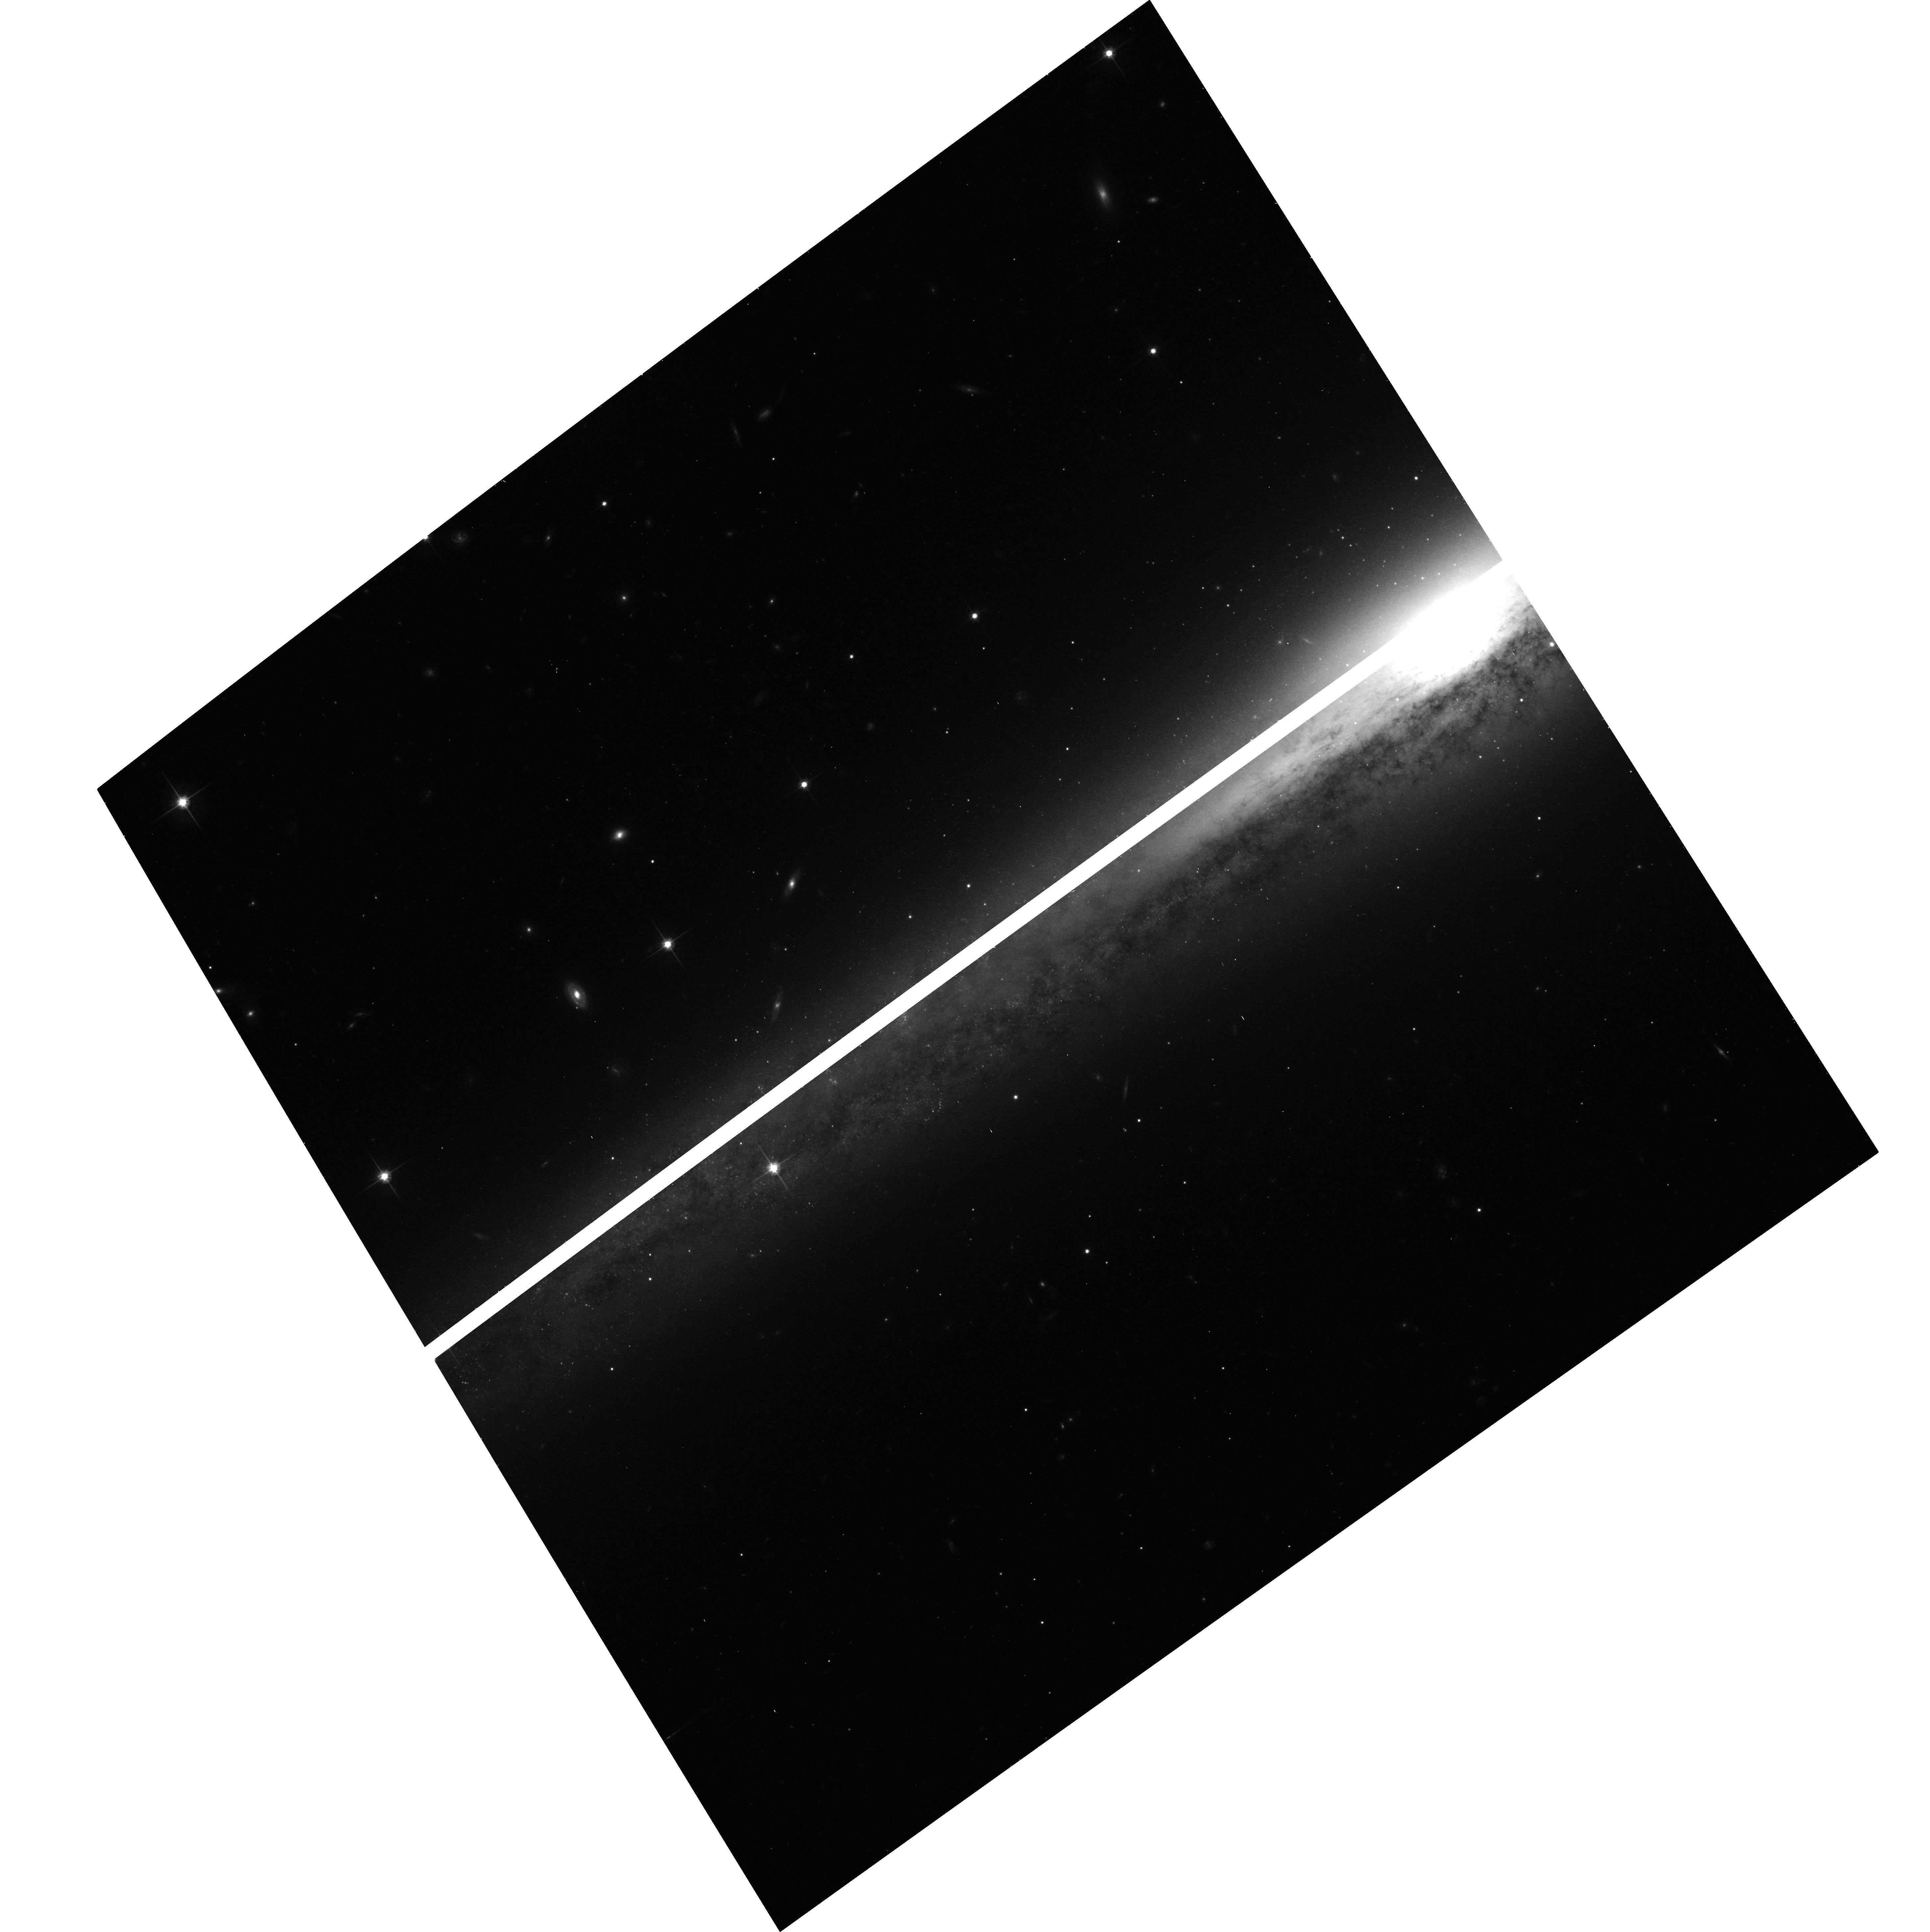
Target: NGC5170-POS2. Instrument: ACS/WFC. Filter: F814W. Exposure: 16 min. Observation ID: hst_9766_04_acs_wfc_f814w_j8o304

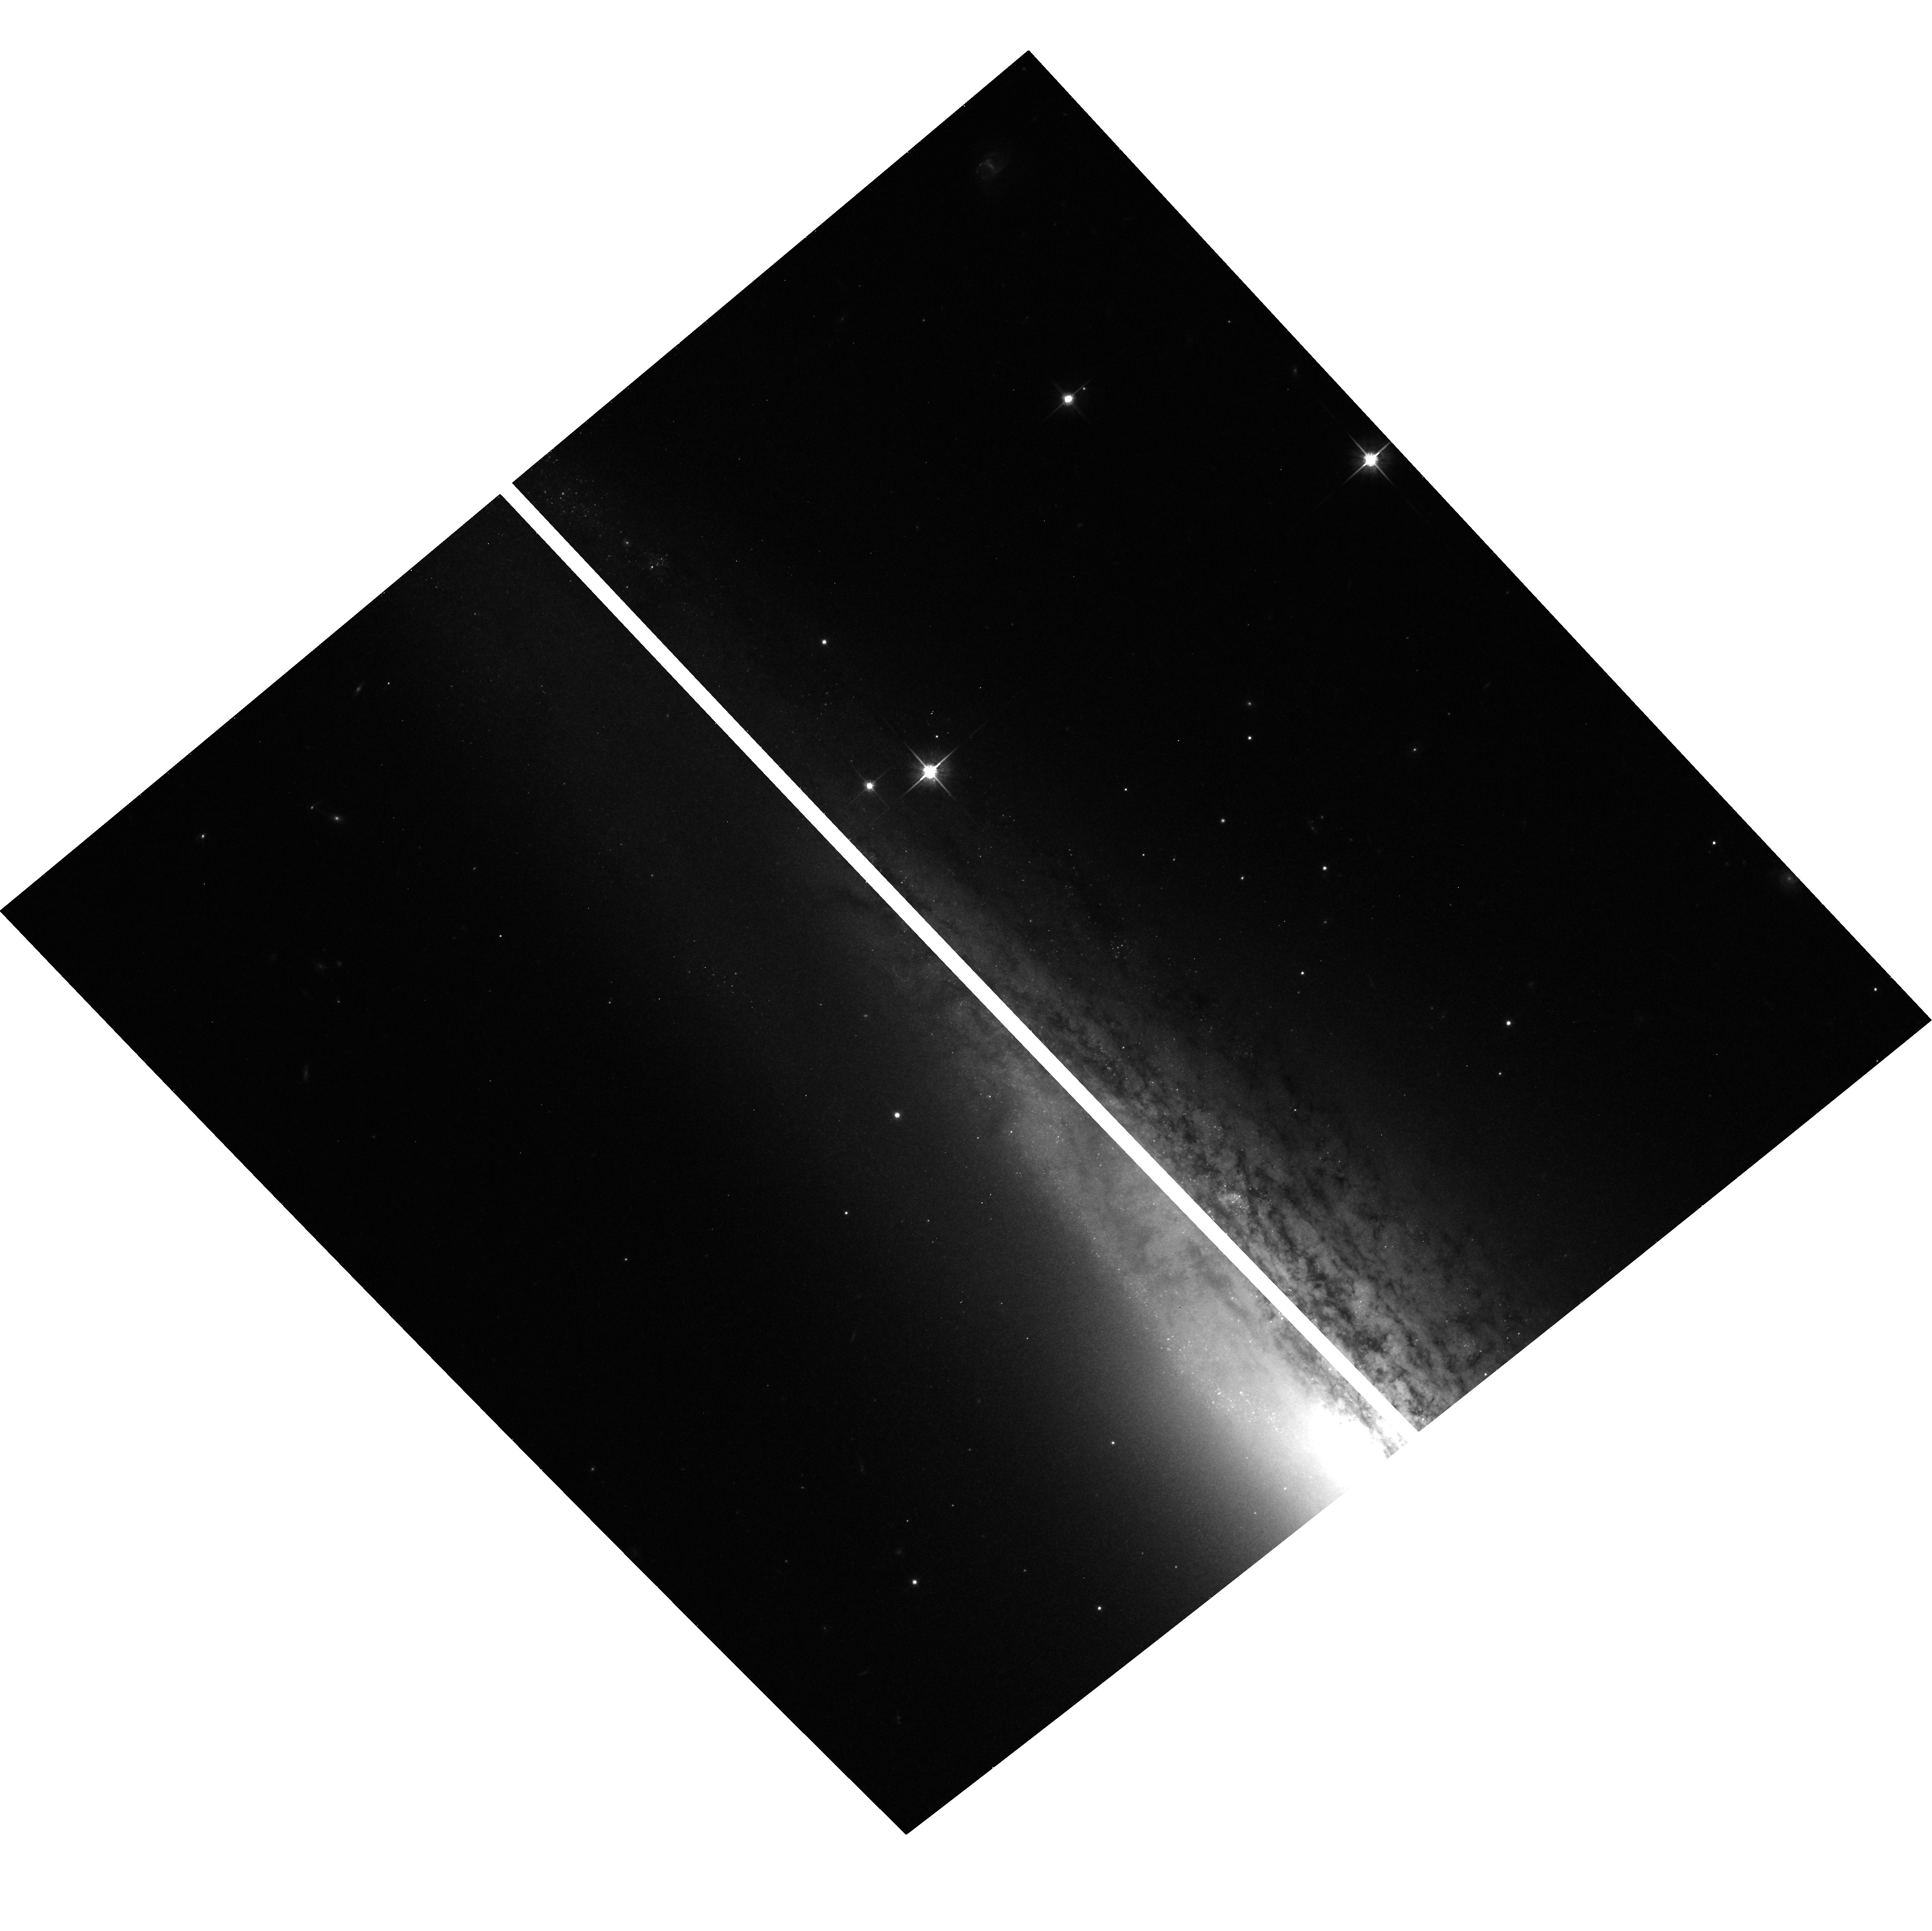
Target: NGC2683-POS1. Instrument: ACS/WFC. Filter: F814W. Exposure: 5 min. Observation ID: hst_9766_05_acs_wfc_f814w_j8o305

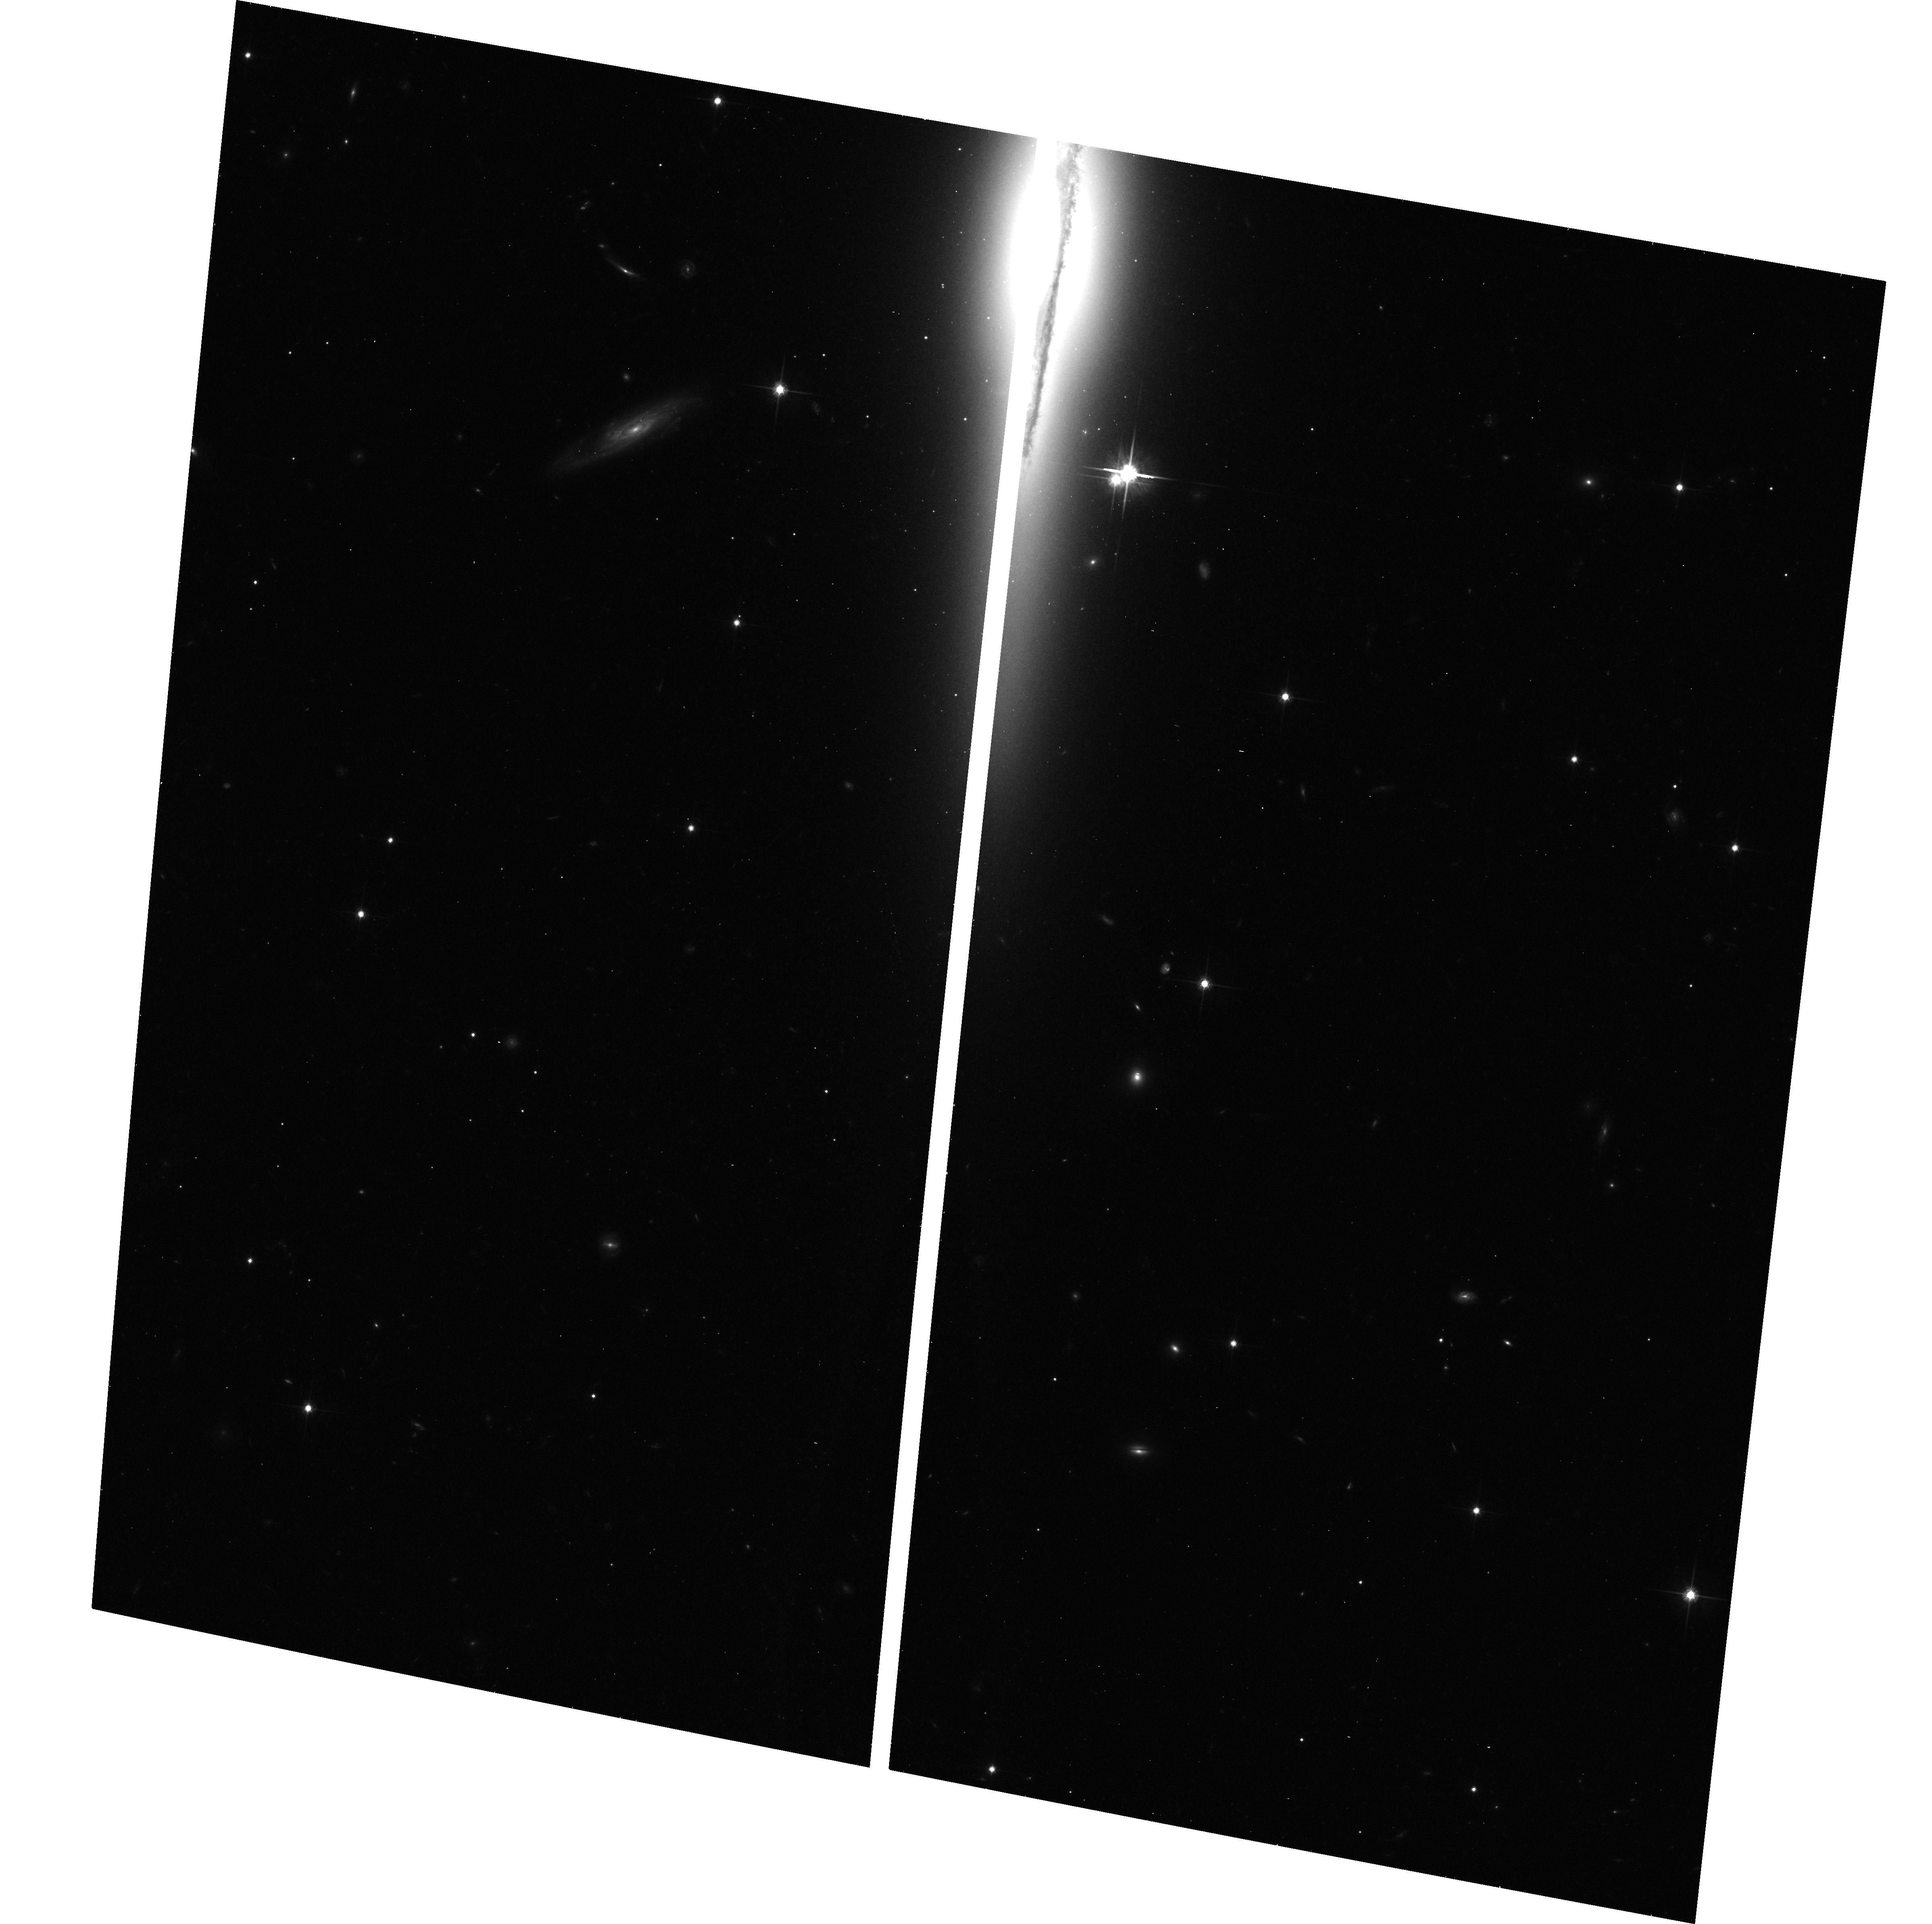
Target: NGC3957-POS2. Instrument: ACS/WFC. Filter: F814W. Exposure: 16 min. Observation ID: hst_9766_02_acs_wfc_f814w_j8o302

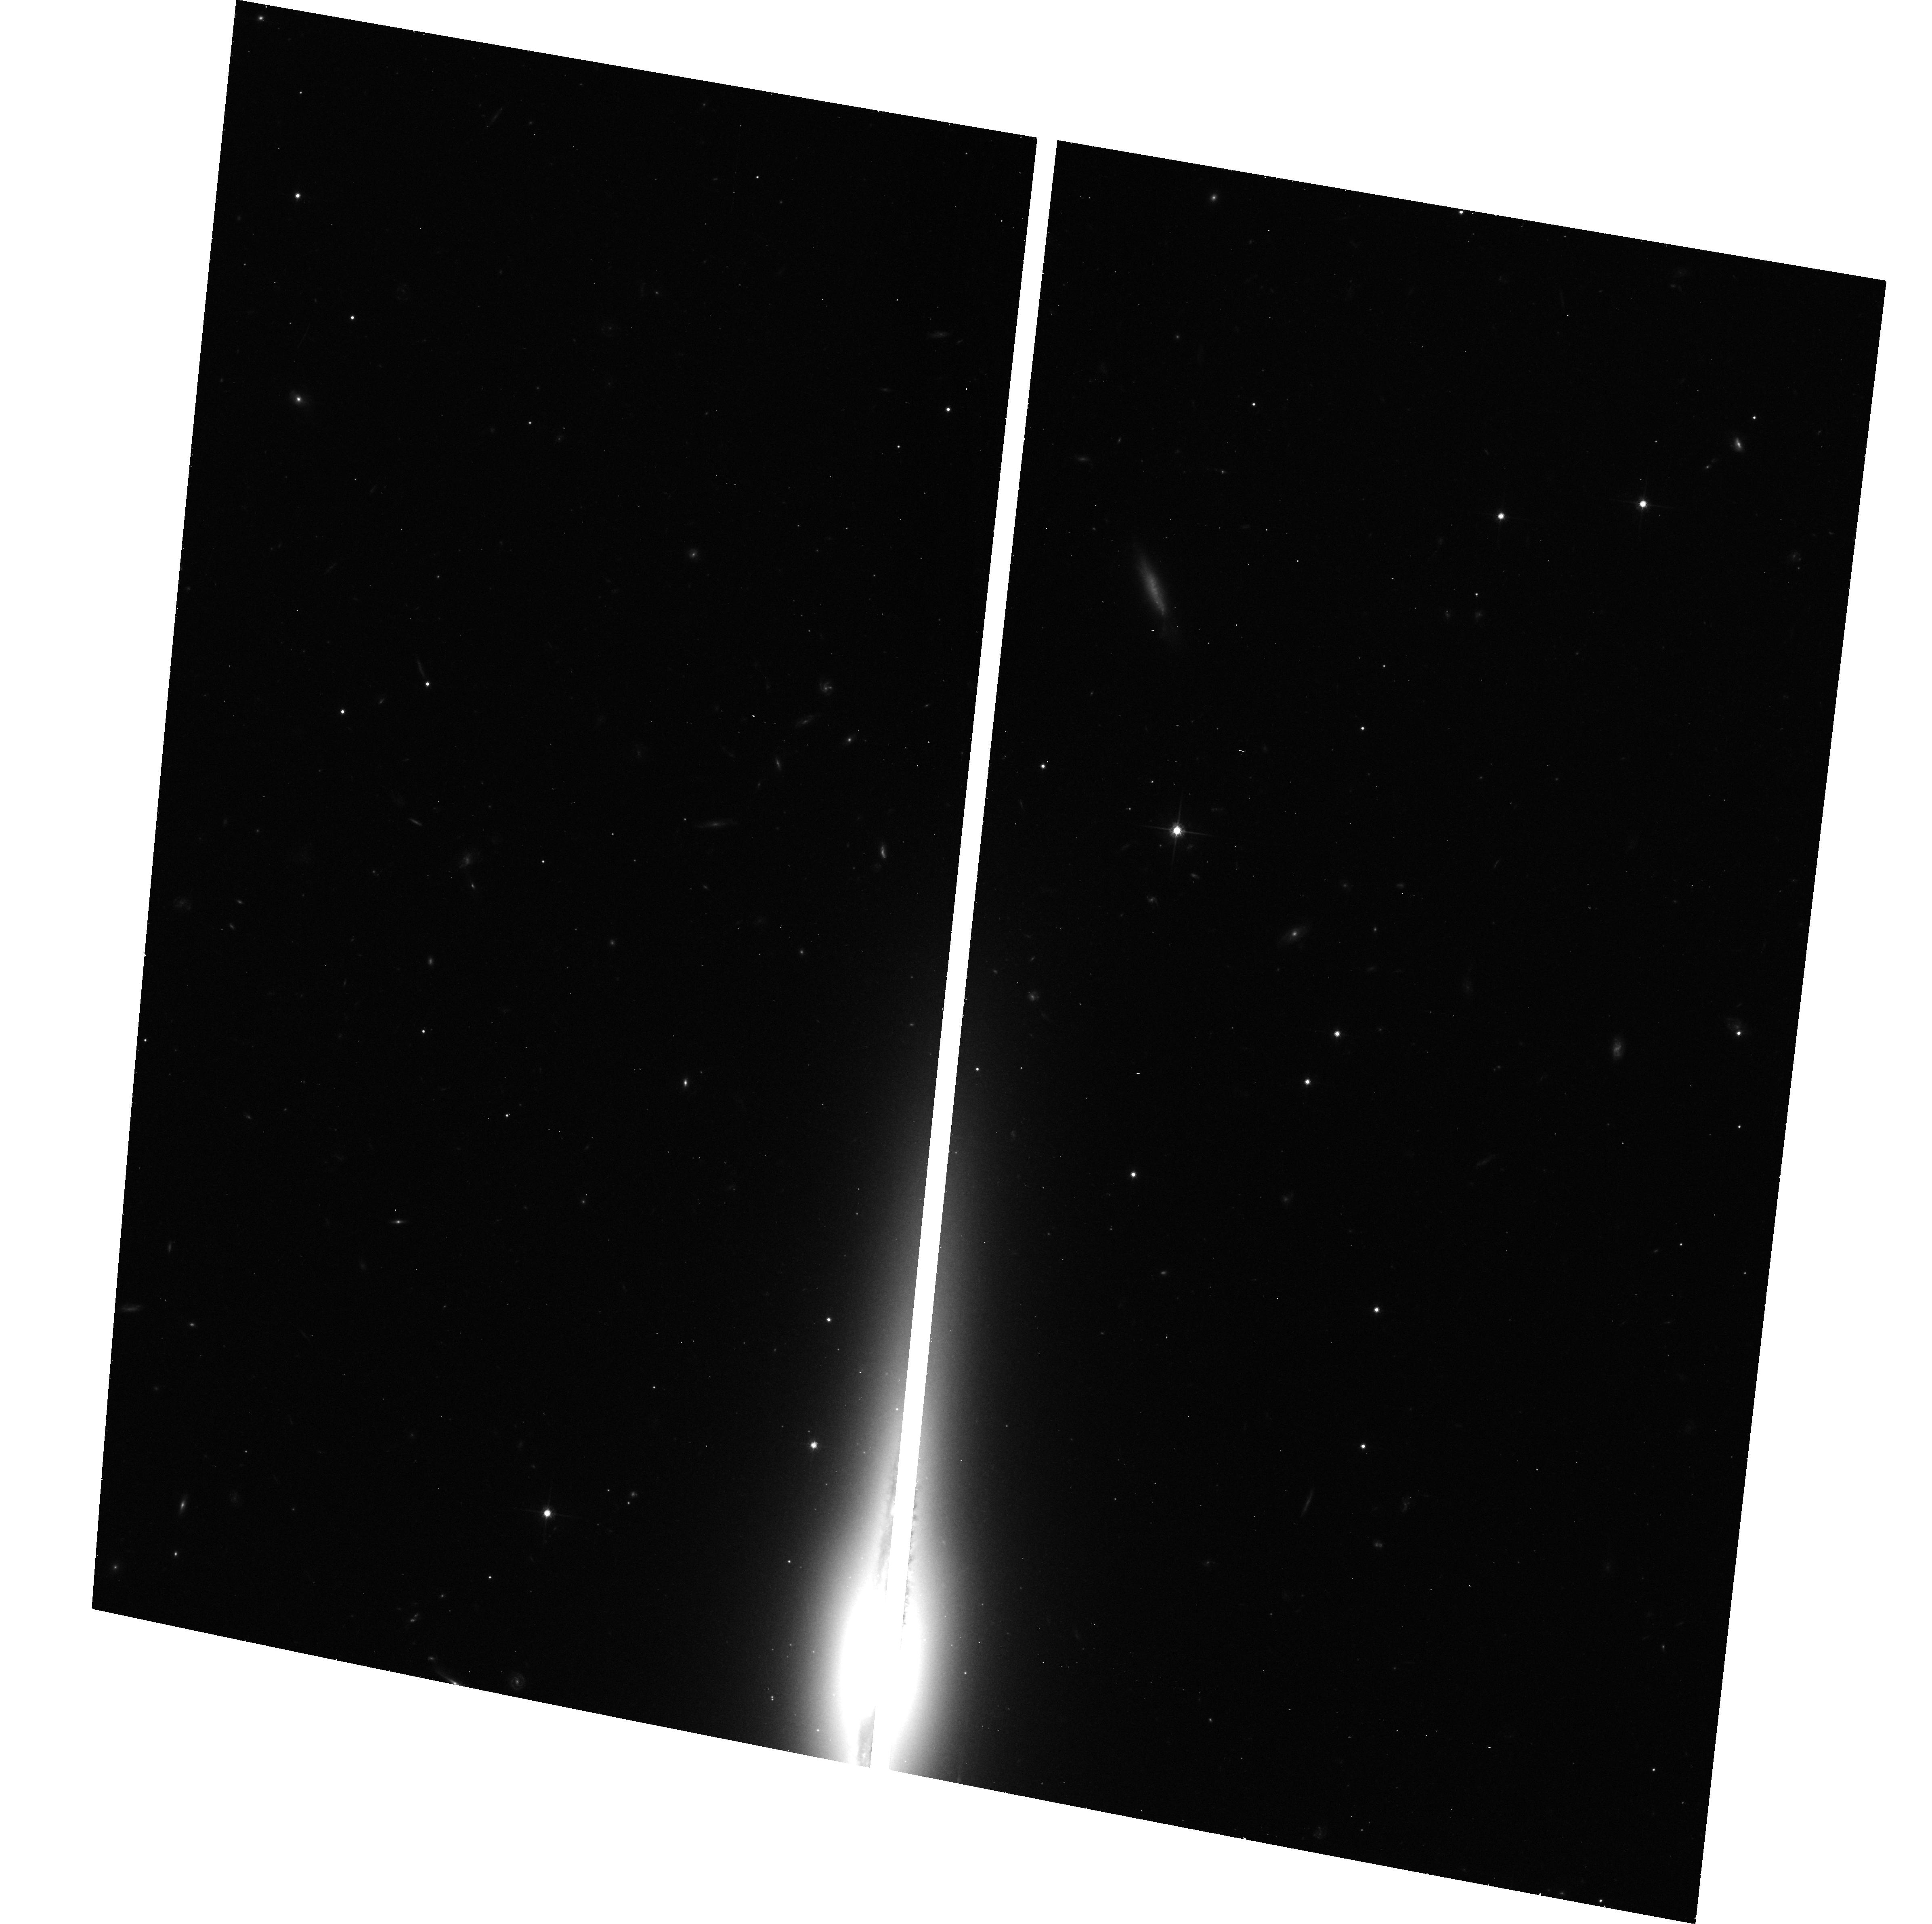
Target: NGC3957-POS1. Instrument: ACS/WFC. Filter: F814W. Exposure: 16 min. Observation ID: hst_9766_01_acs_wfc_f814w_j8o301

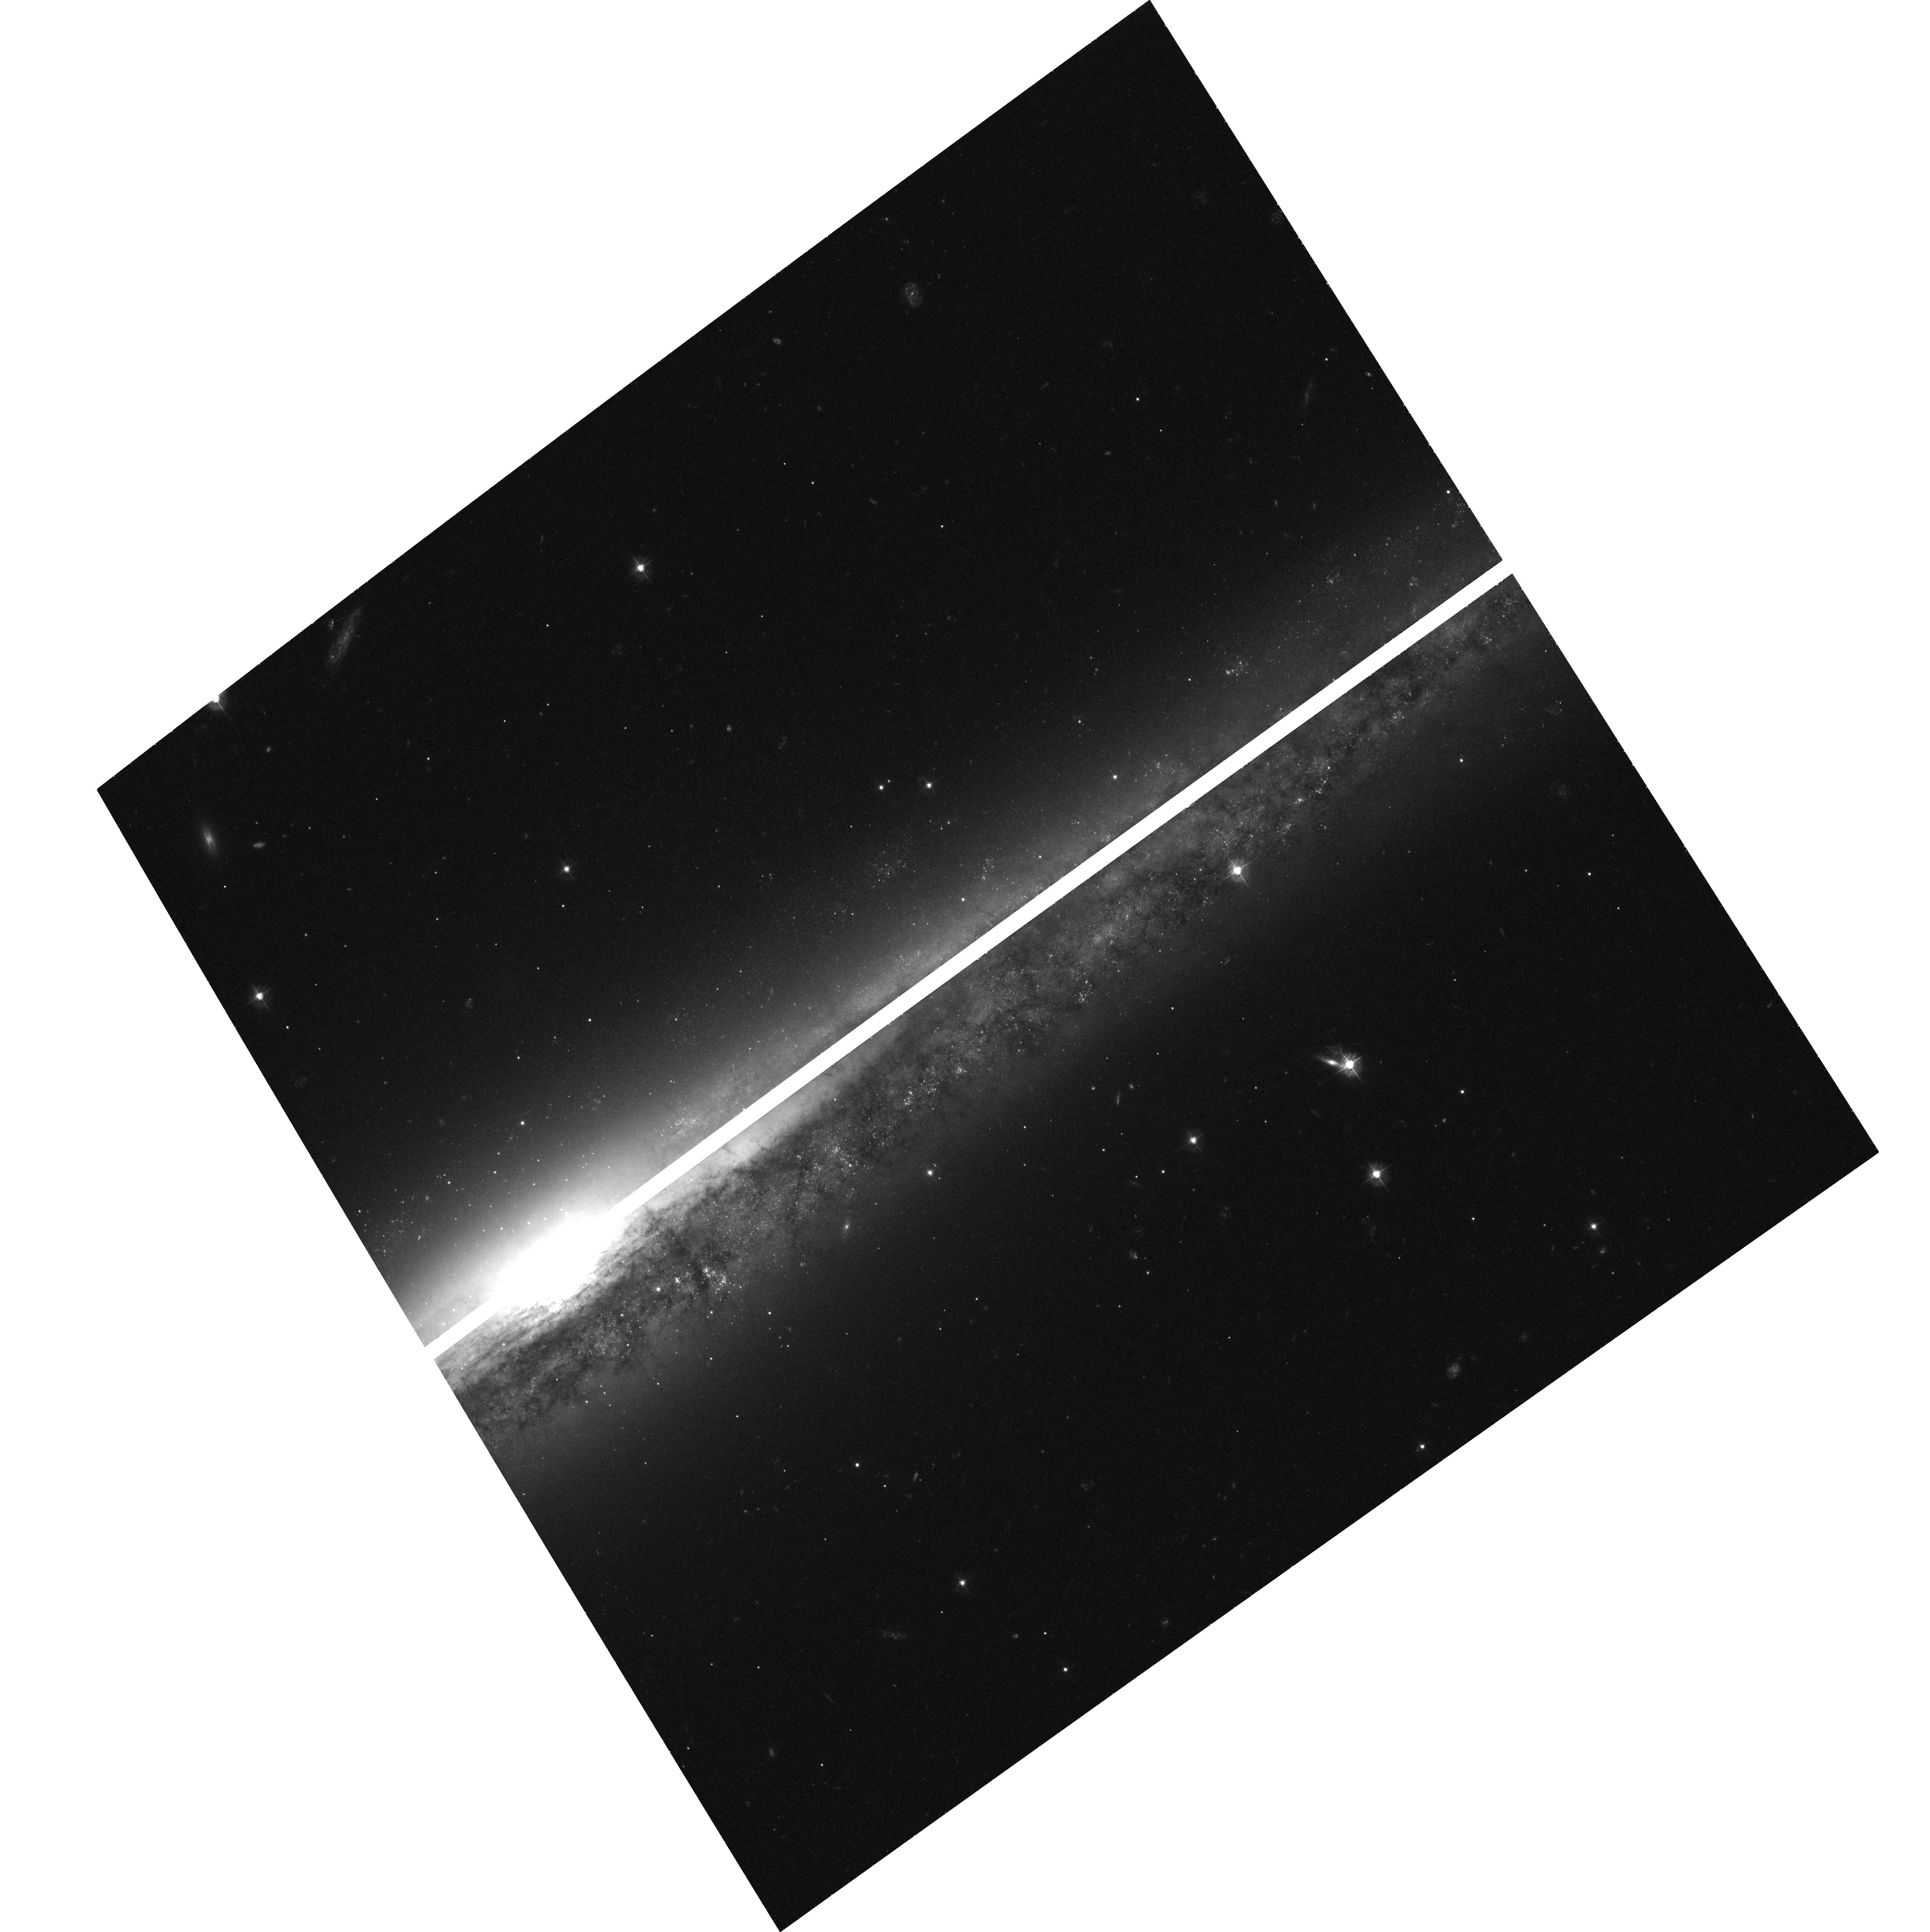
Target: NGC5170-POS1. Instrument: ACS/WFC. Filter: F435W. Exposure: 1 h. Observation ID: hst_9766_03_acs_wfc_f435w_j8o303

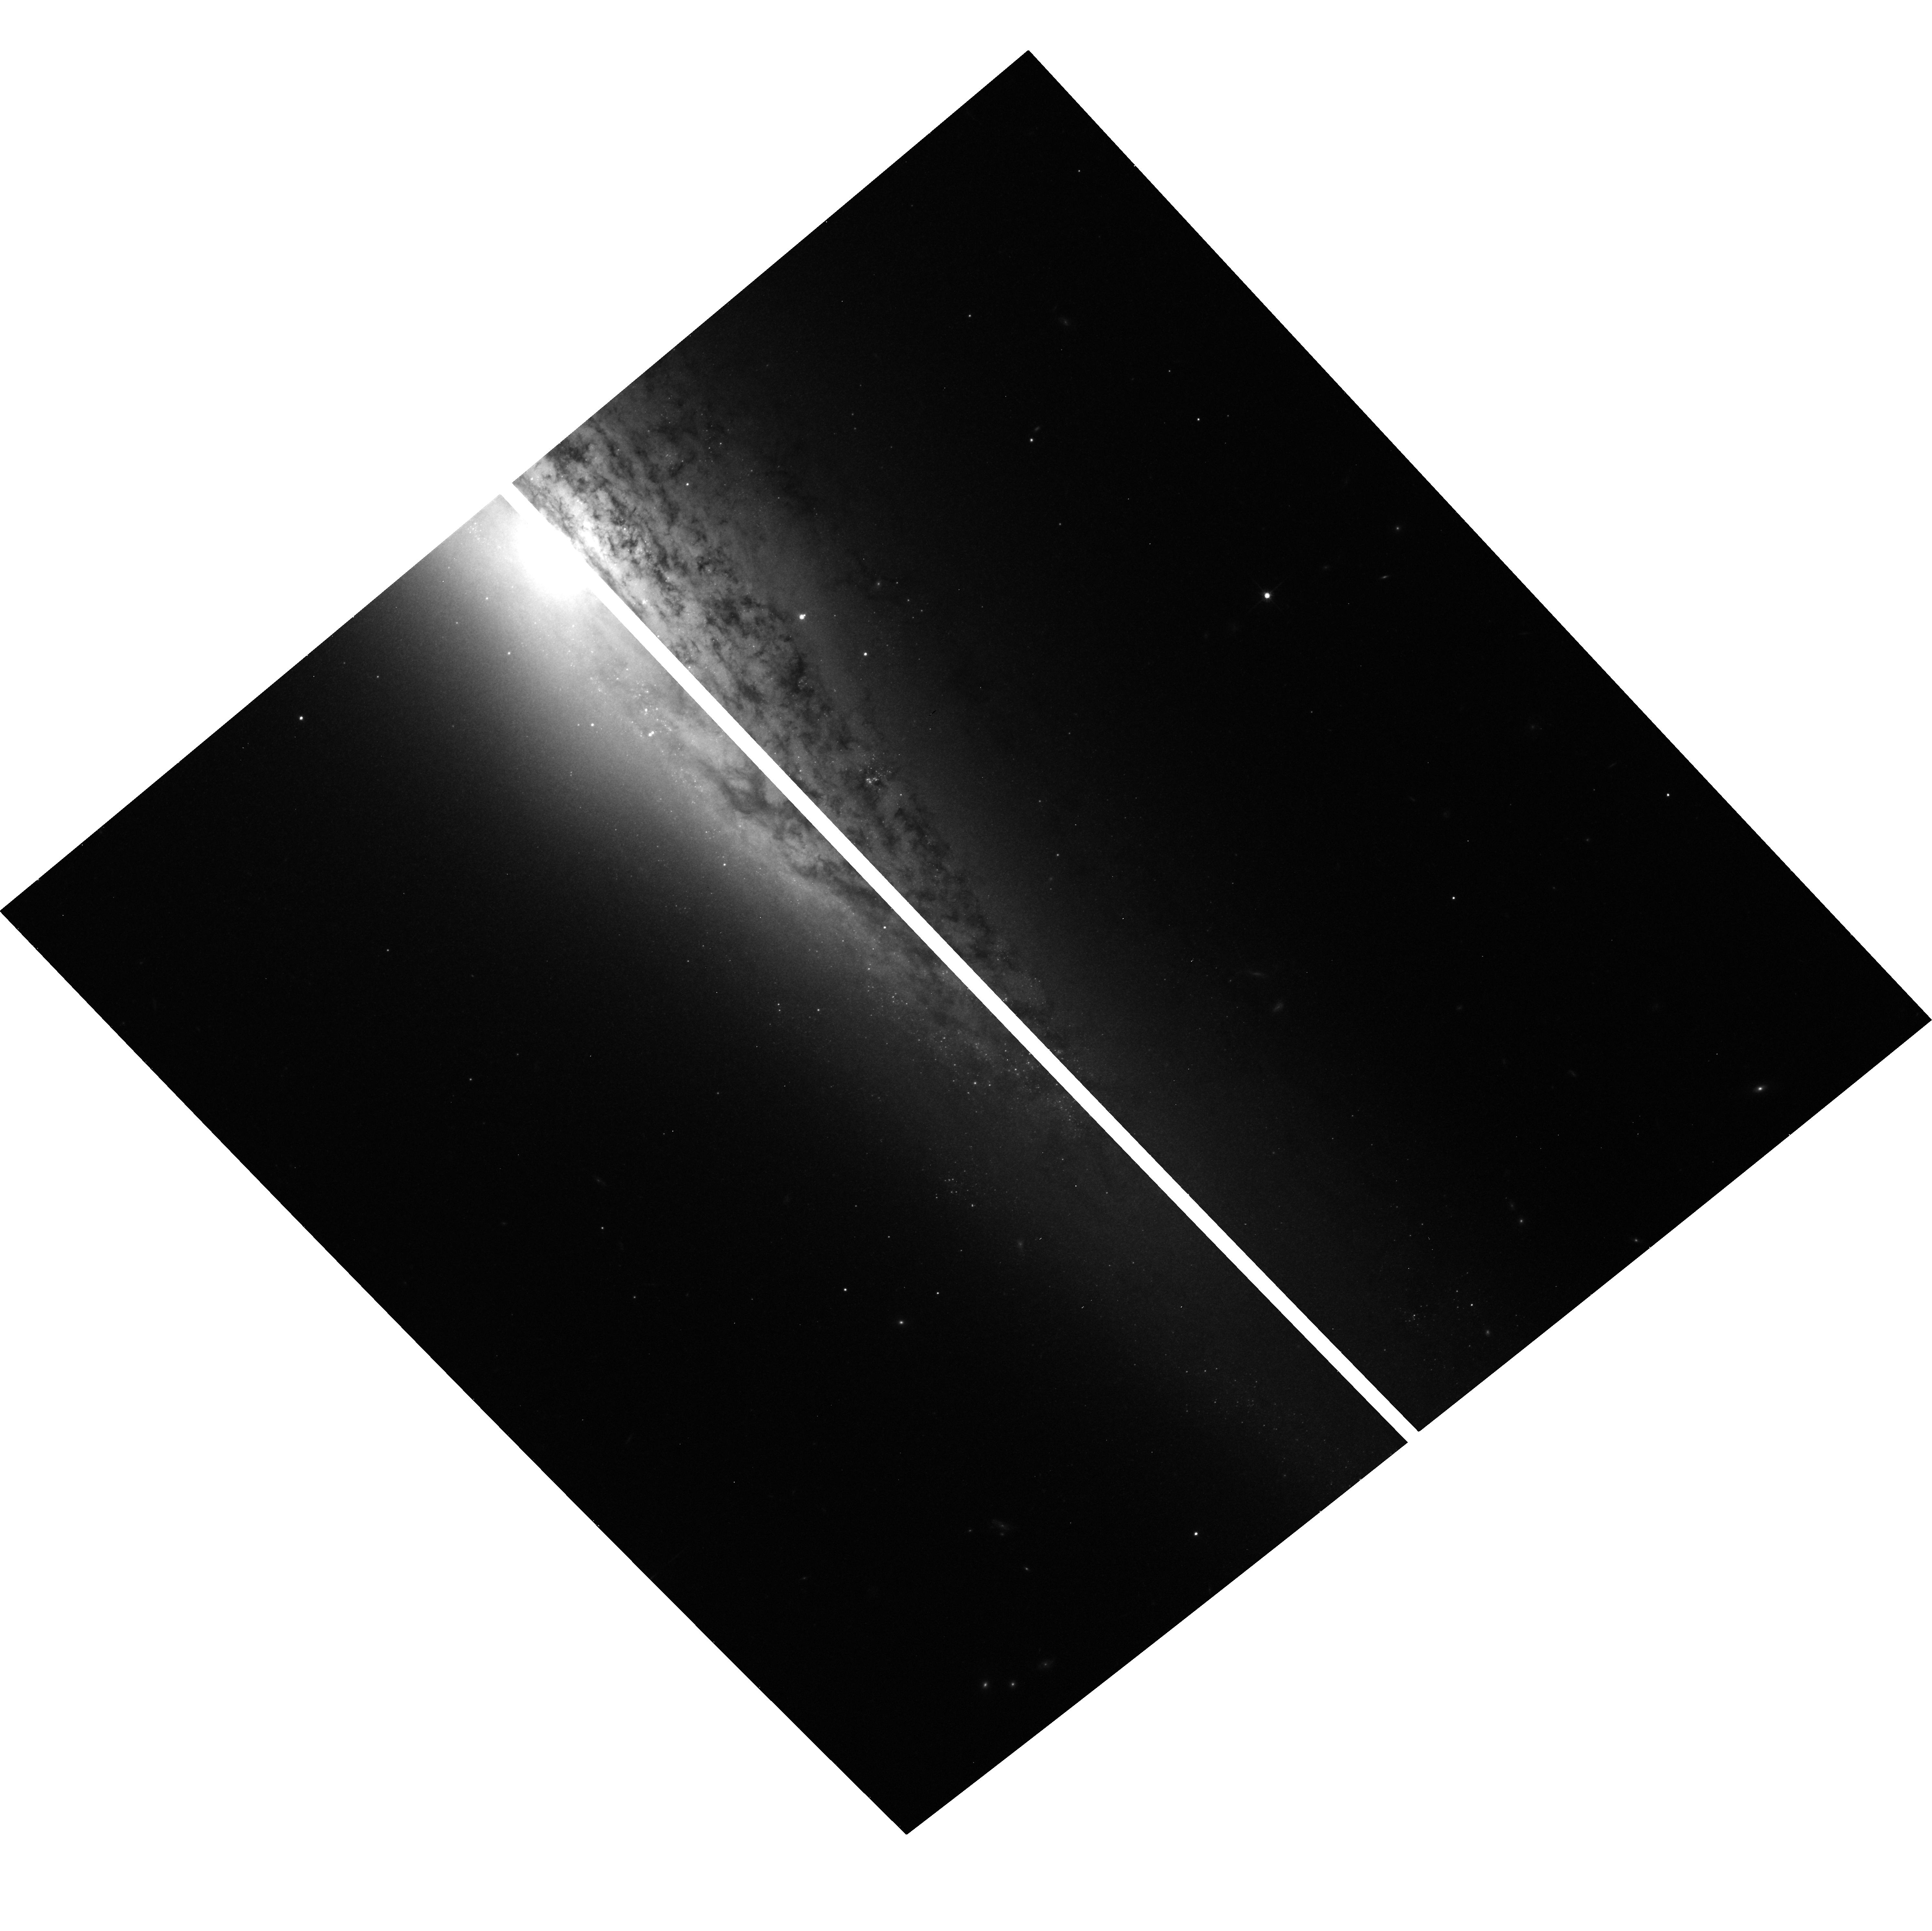
Target: NGC2863-POS2. Instrument: ACS/WFC. Filter: F814W. Exposure: 5 min. Observation ID: hst_9766_06_acs_wfc_f814w_j8o306

The Globular Cluster Systems of Spiral Galaxies along the Hubble Sequence (PI: Forbes, Duncan A.)

While the globular cluster (GC) systems of ellipticals and ongoing mergers have been relatively well-studied with HST, very little is known about the GC systems of spirals besides the Milky Way and M31. To constrain GC/galaxy formation models, especially where spirals are the merger progenitors of ellipticals, it is crucial to understand their GC properties. We propose to obtain ACS images of three edge-on spirals, spanning the Hubble sequence, with Keck spectroscopic follow-up. This will effectively double the number of well-studied spiral systems. We will detect 100-200 GCs per galaxy, sufficient to reveal GC subpopulations, their relative numbers, radial trends, and dependences on Hubble type (e.g., a bulge vs. disk origin for red GCs). For half of our GCs we will be able to measure individual sizes. By providing a much-needed comparative benchmark, these data will allow researchers to better exploit the large existing HST database of GCs in E/S0 galaxies.